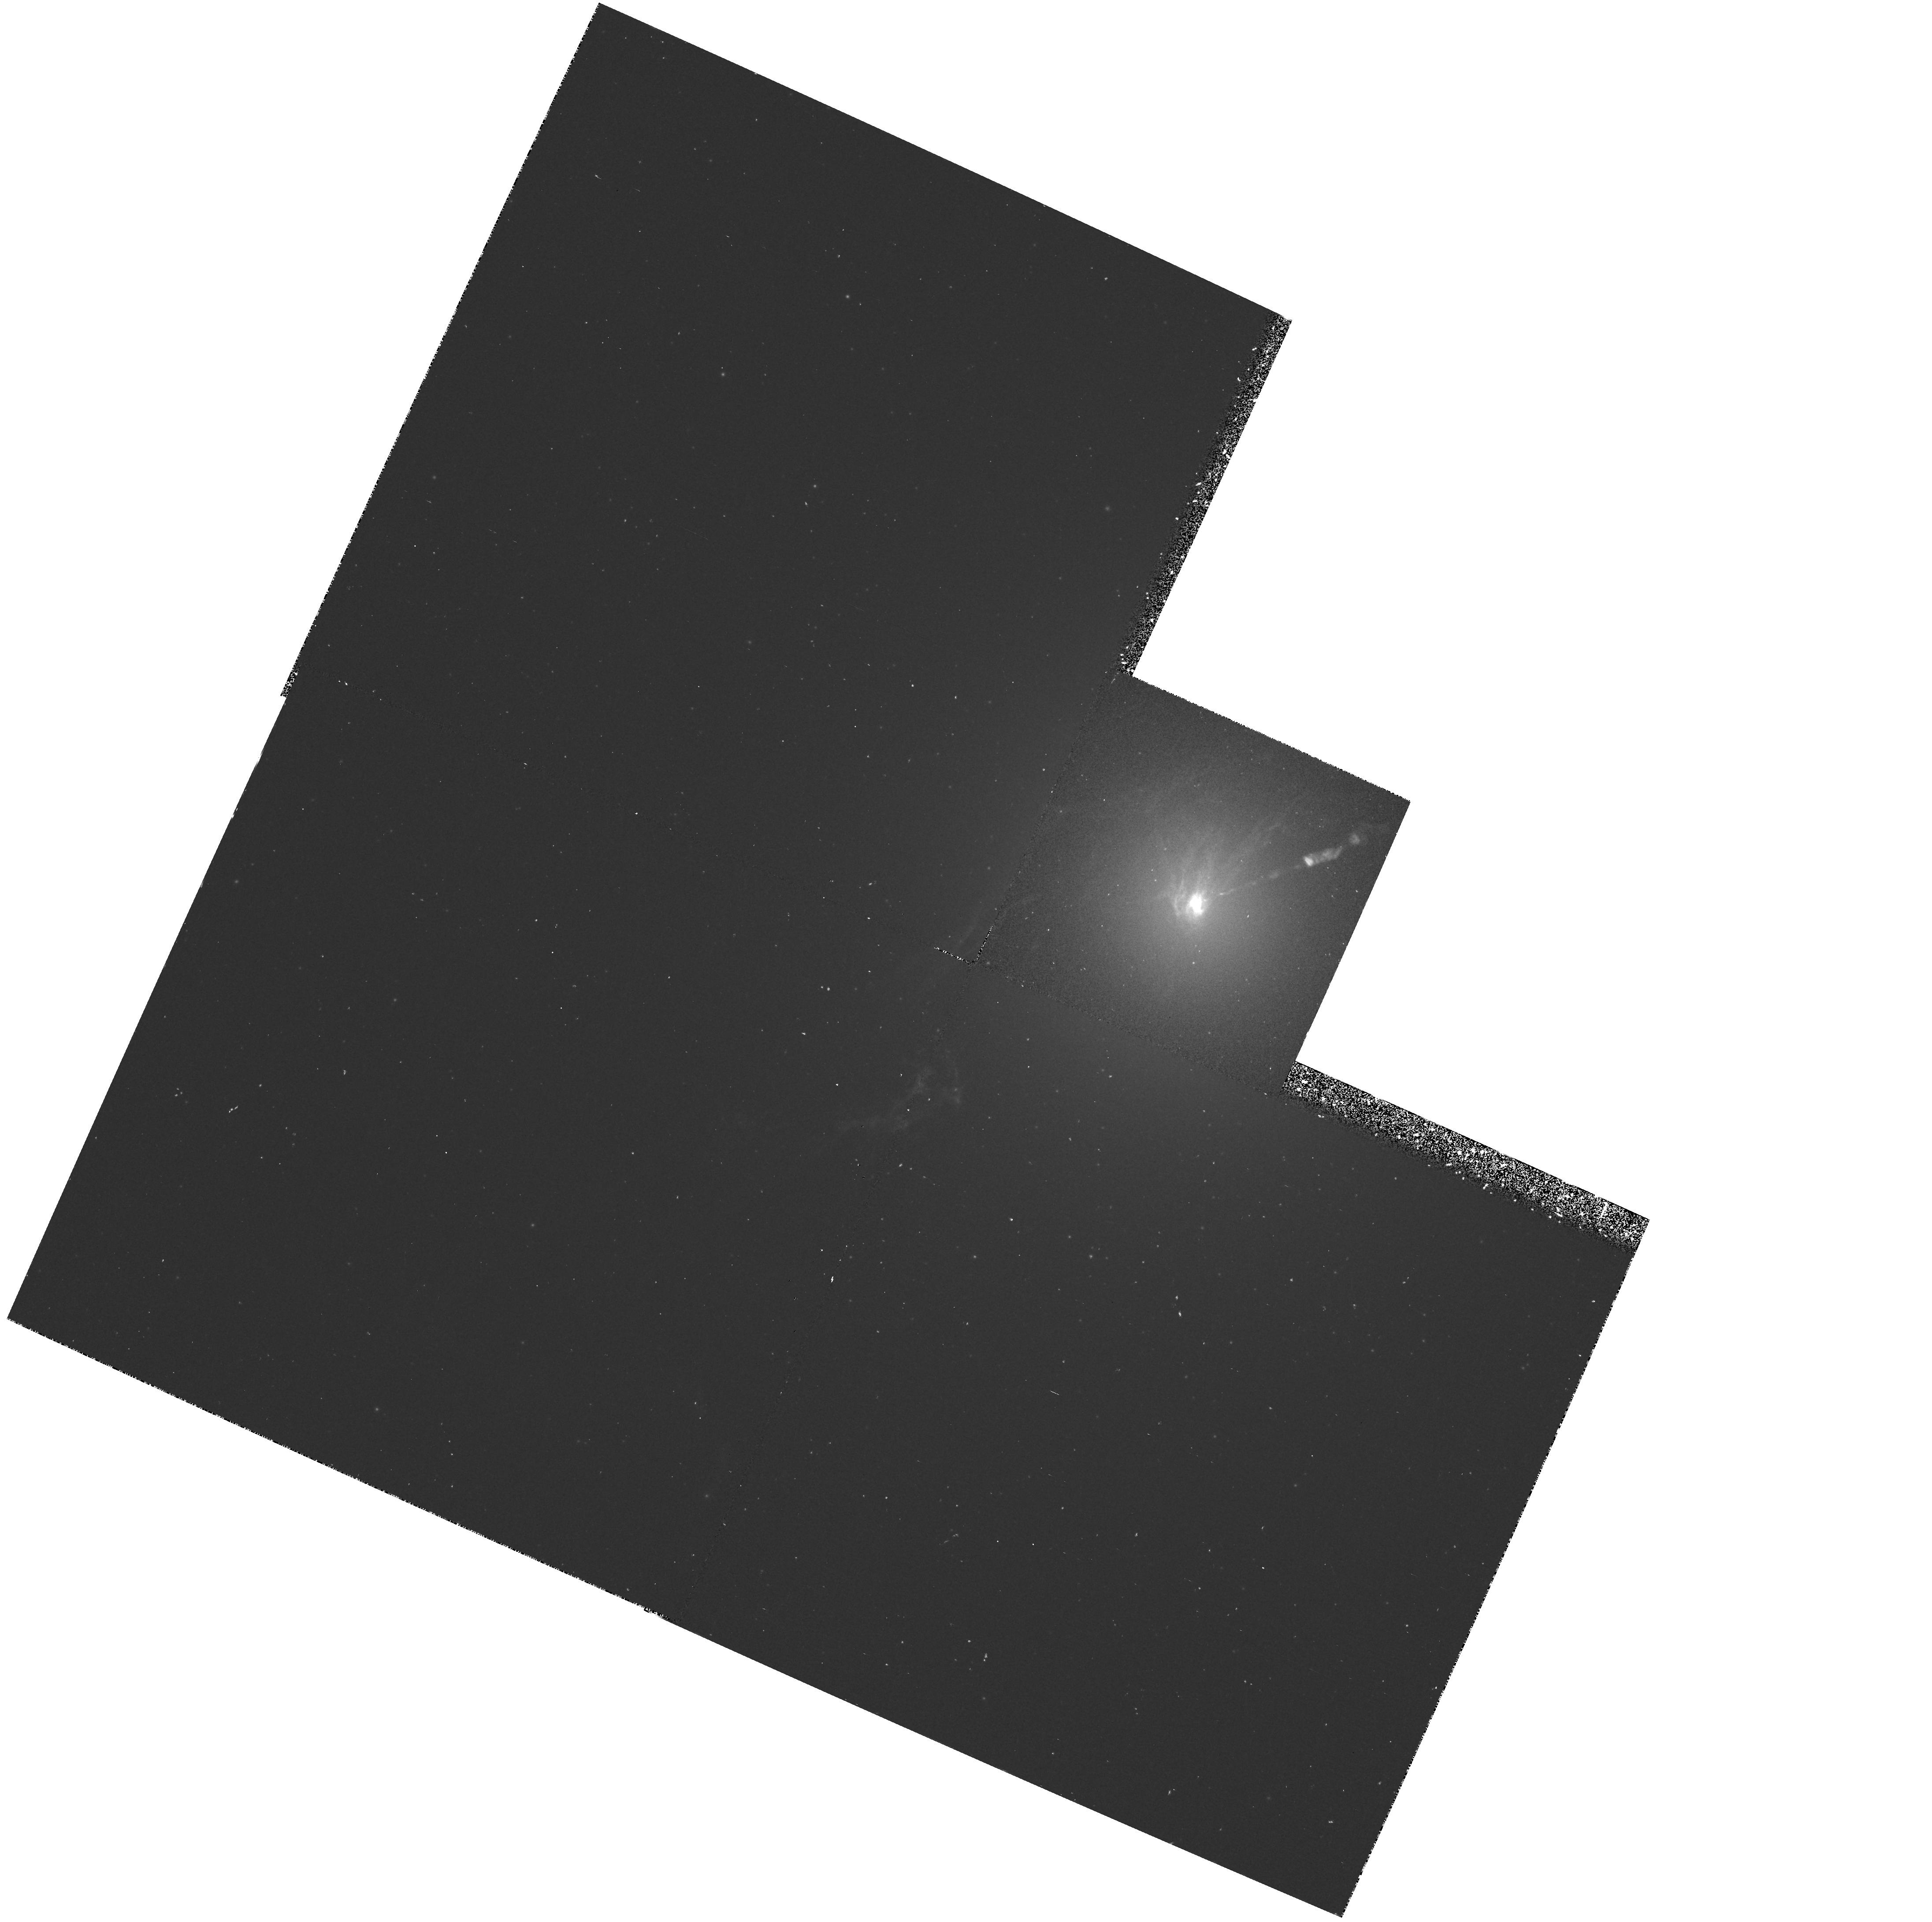
Target: M87
Instrument: WFPC2/PC
Filter: F658N
Exposure: 45 min
Observation ID: hst_5122_01_wfpc2_pc_f658n_u29001

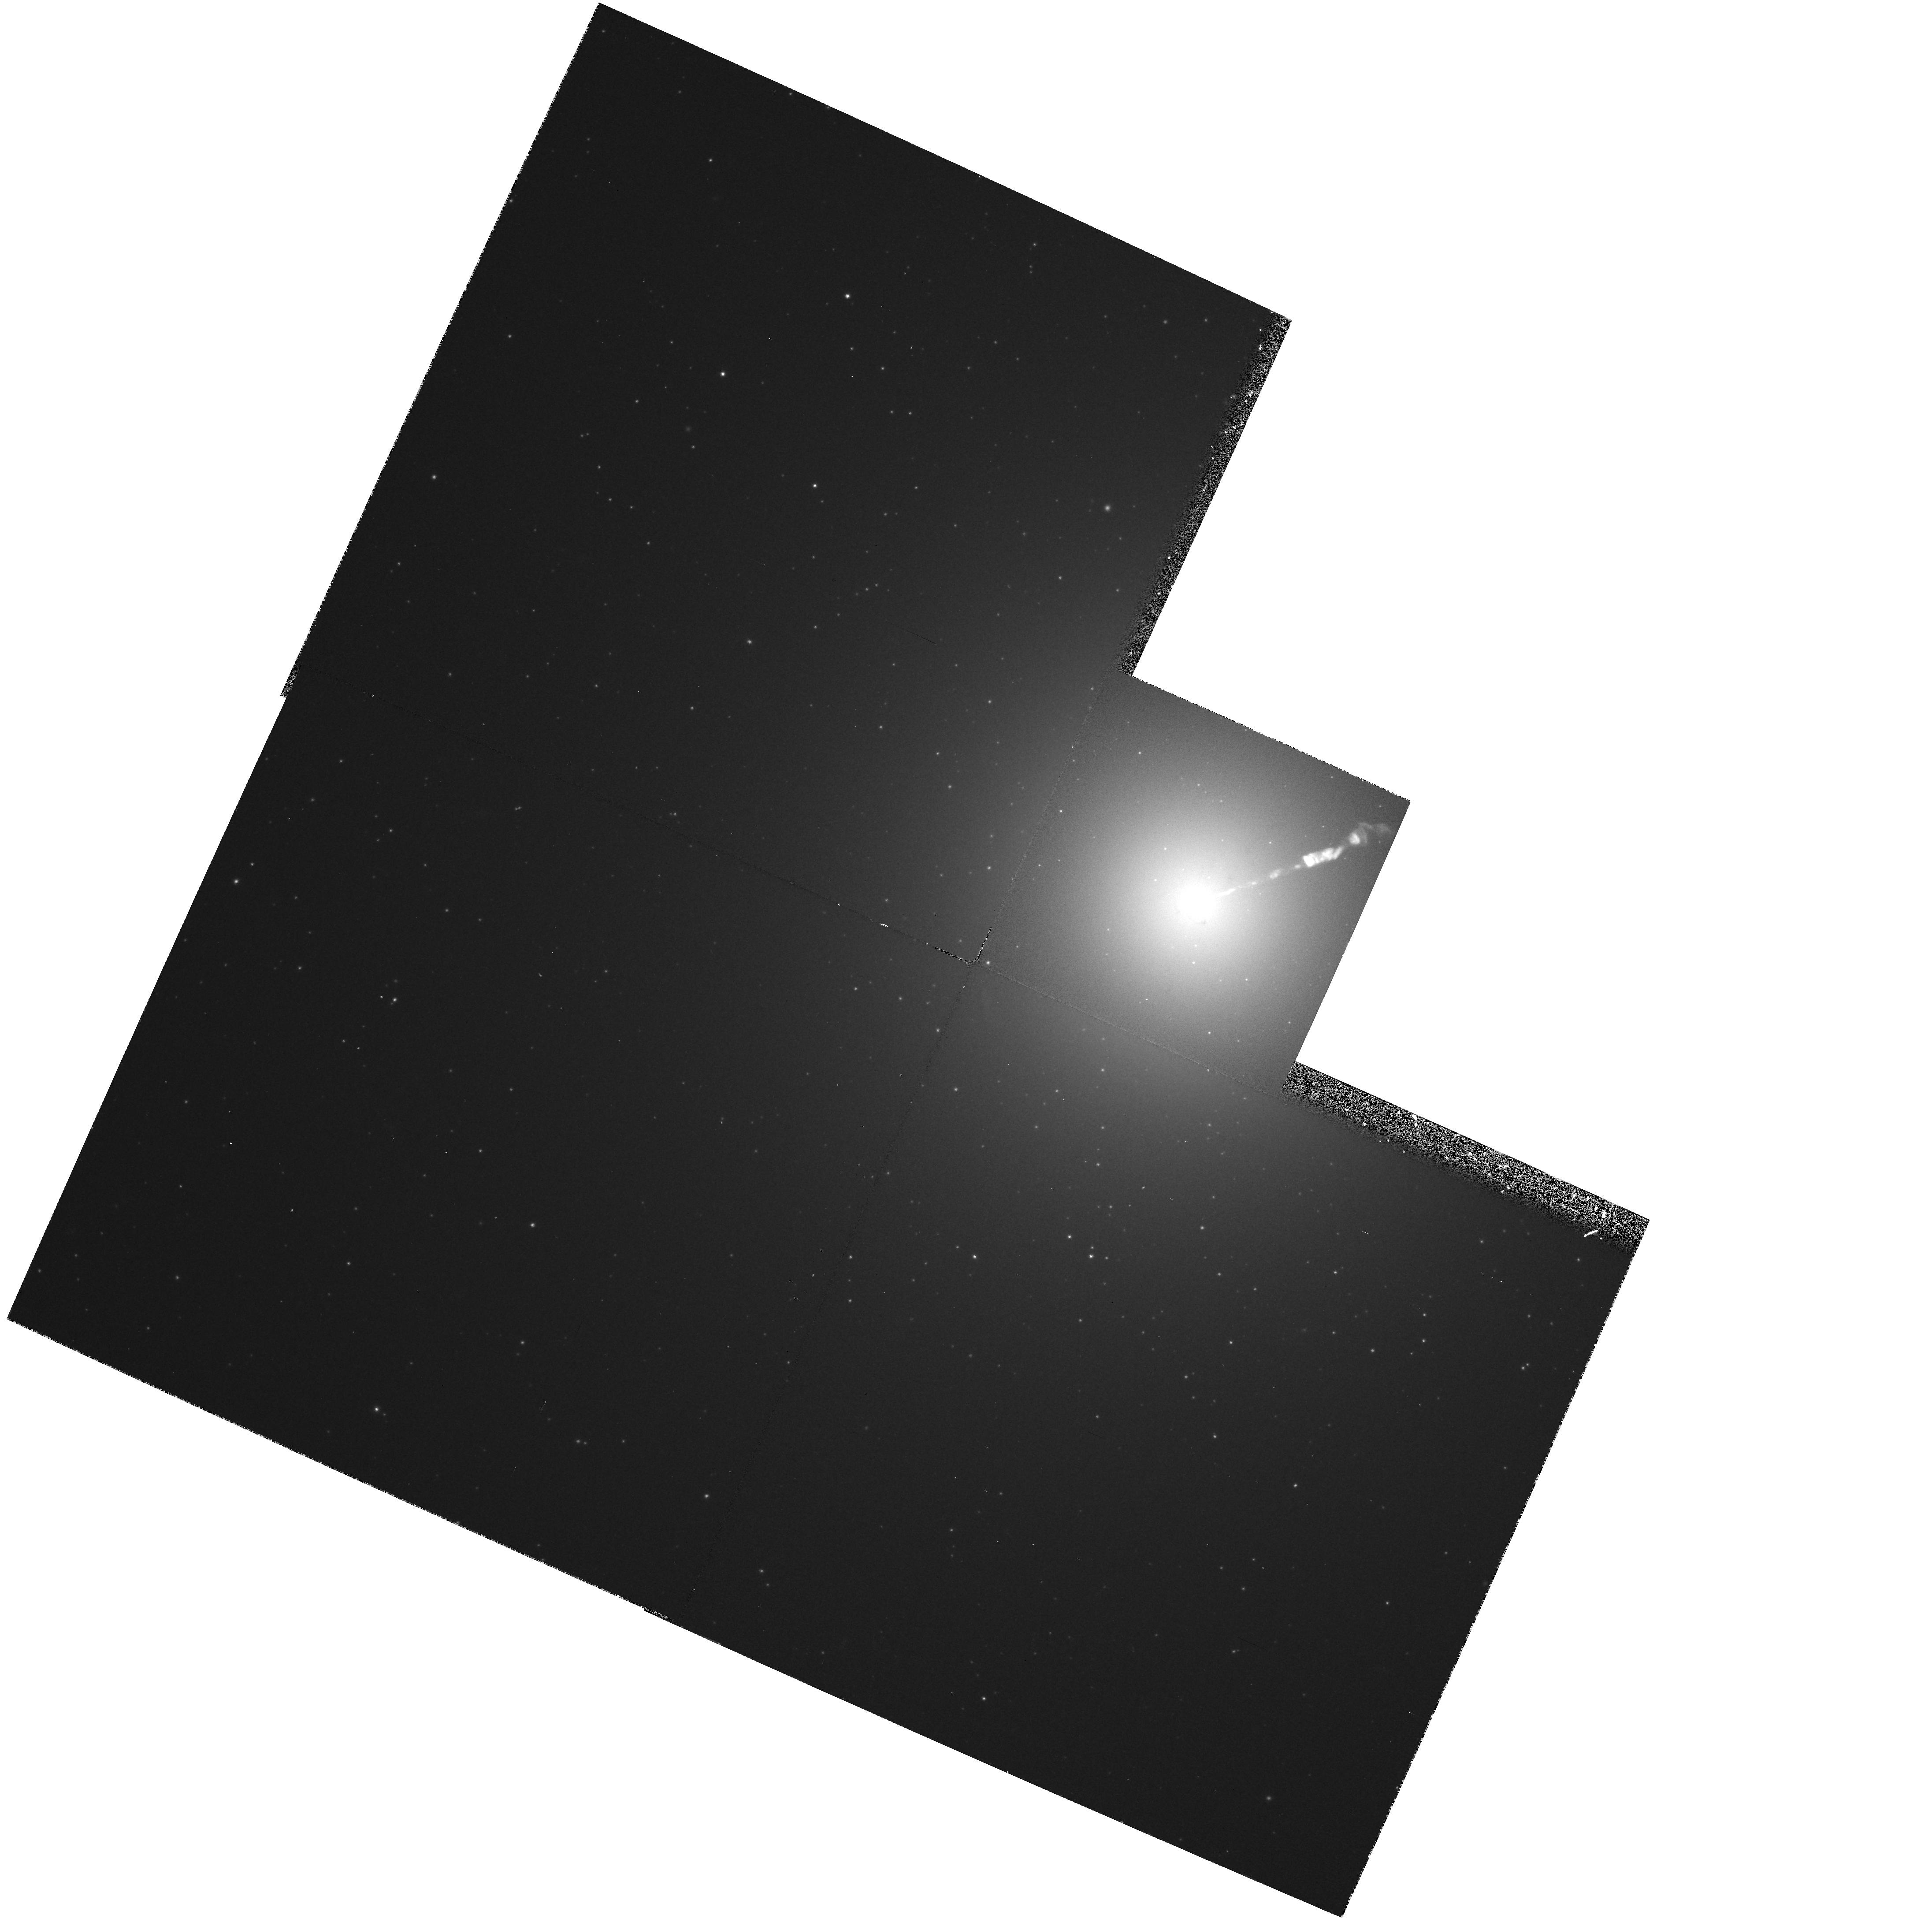
Target: M87
Instrument: WFPC2/PC
Filter: F547M
Exposure: 13 min
Observation ID: hst_5122_01_wfpc2_pc_f547m_u29001

M87S JET, NUCLEUS, AND HOT CORONA (FOS NO. 12): CYCLE 4 OBSERVATIONS (PI: Ford, Holland)

WF/PC narrow band images of M87 will be used to isolate emission line regions near the nucleus and jet. FOS spectra of these clouds will be used to i) map the velocity field near the nucleus, ii) understand physical conditions and ionization mechanisms in these clouds, and iii) measure chemical composition of the clouds. FOS spectra of the stellar nucleus and synchotron knots in the jet will be used to establish long-base-line spectral indices and to look for spectral features. Long exposure ultraviolet spectra of the nucleus and jet will be used to look for absorption lines from M87's hot corona.